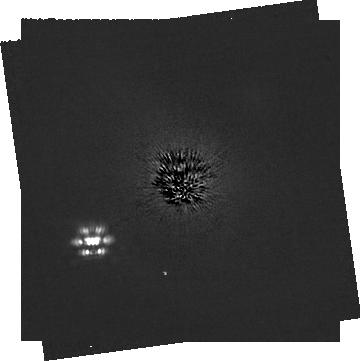
Target: HD-53143. Instrument: NIRCAM/CORON. Filter: F200W+MASKRND. Exposure: 1.5 h. Observation ID: jw03973-c1004_t001_nircam_f200w-maskrnd-sub320a335r

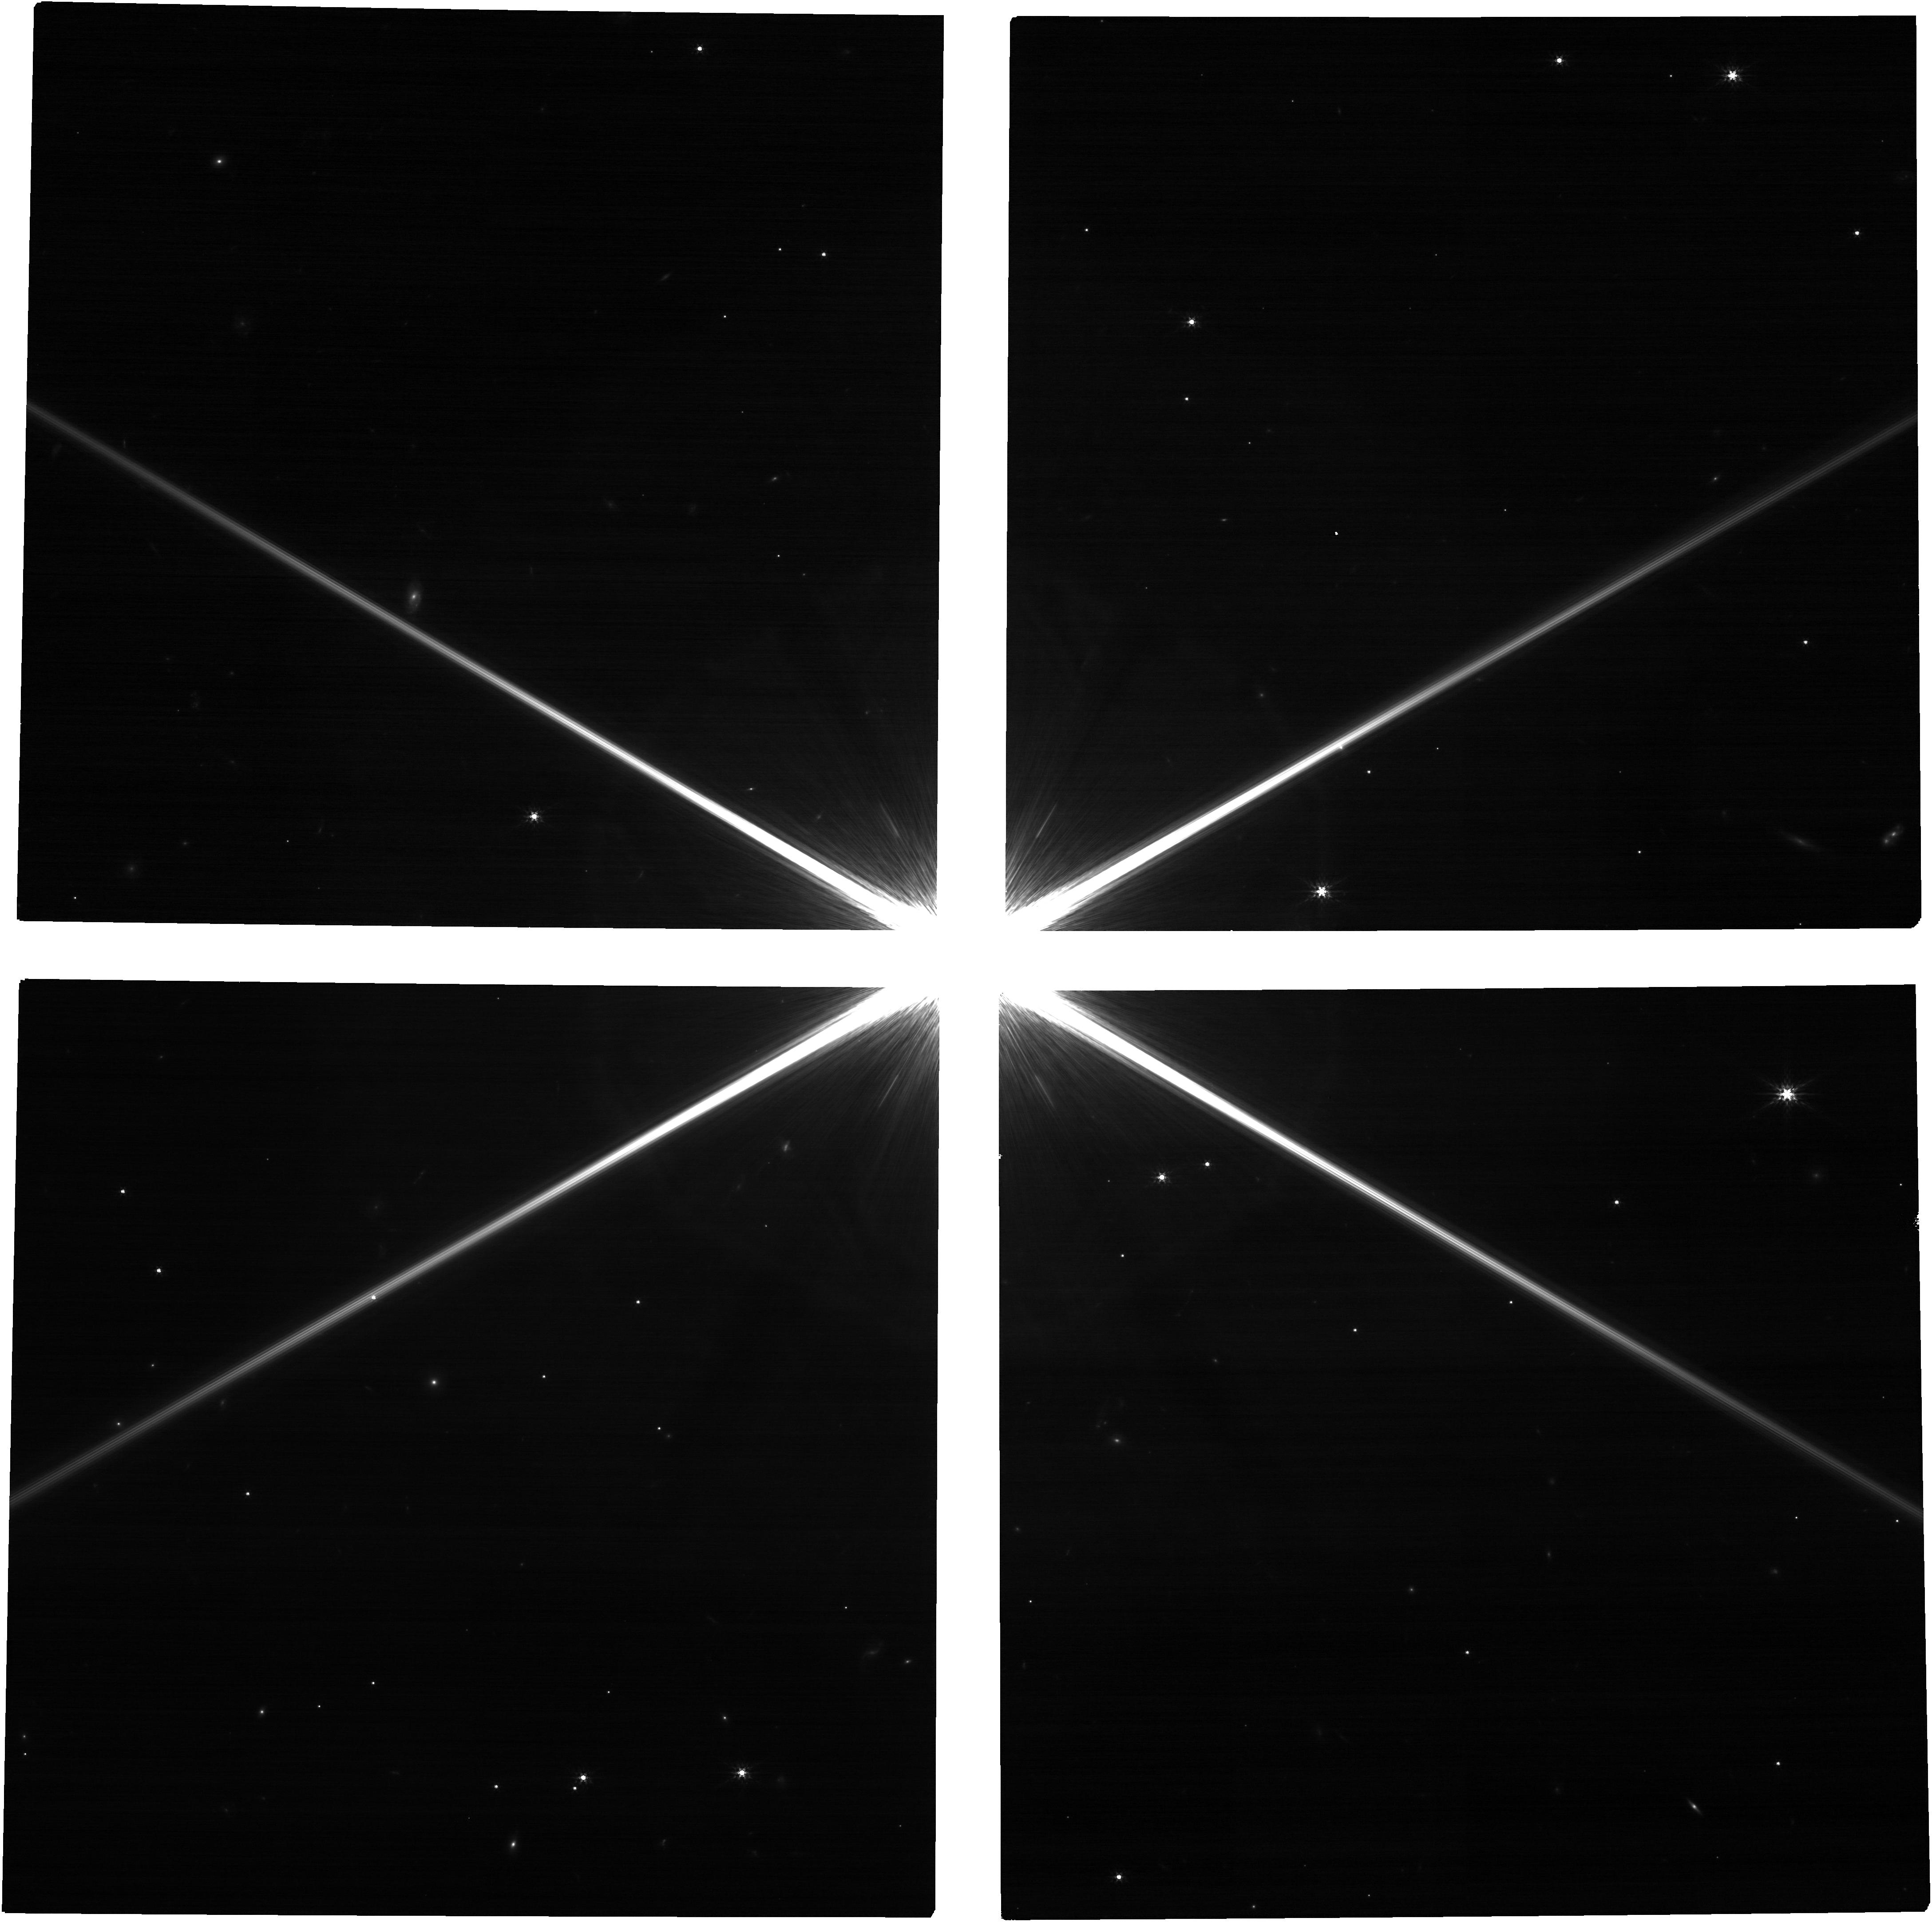
Target: HD-53143. Instrument: NIRCAM. Filter: F200W. Exposure: 27 min. Observation ID: jw03973-o006_t001_nircam_clear-f200w

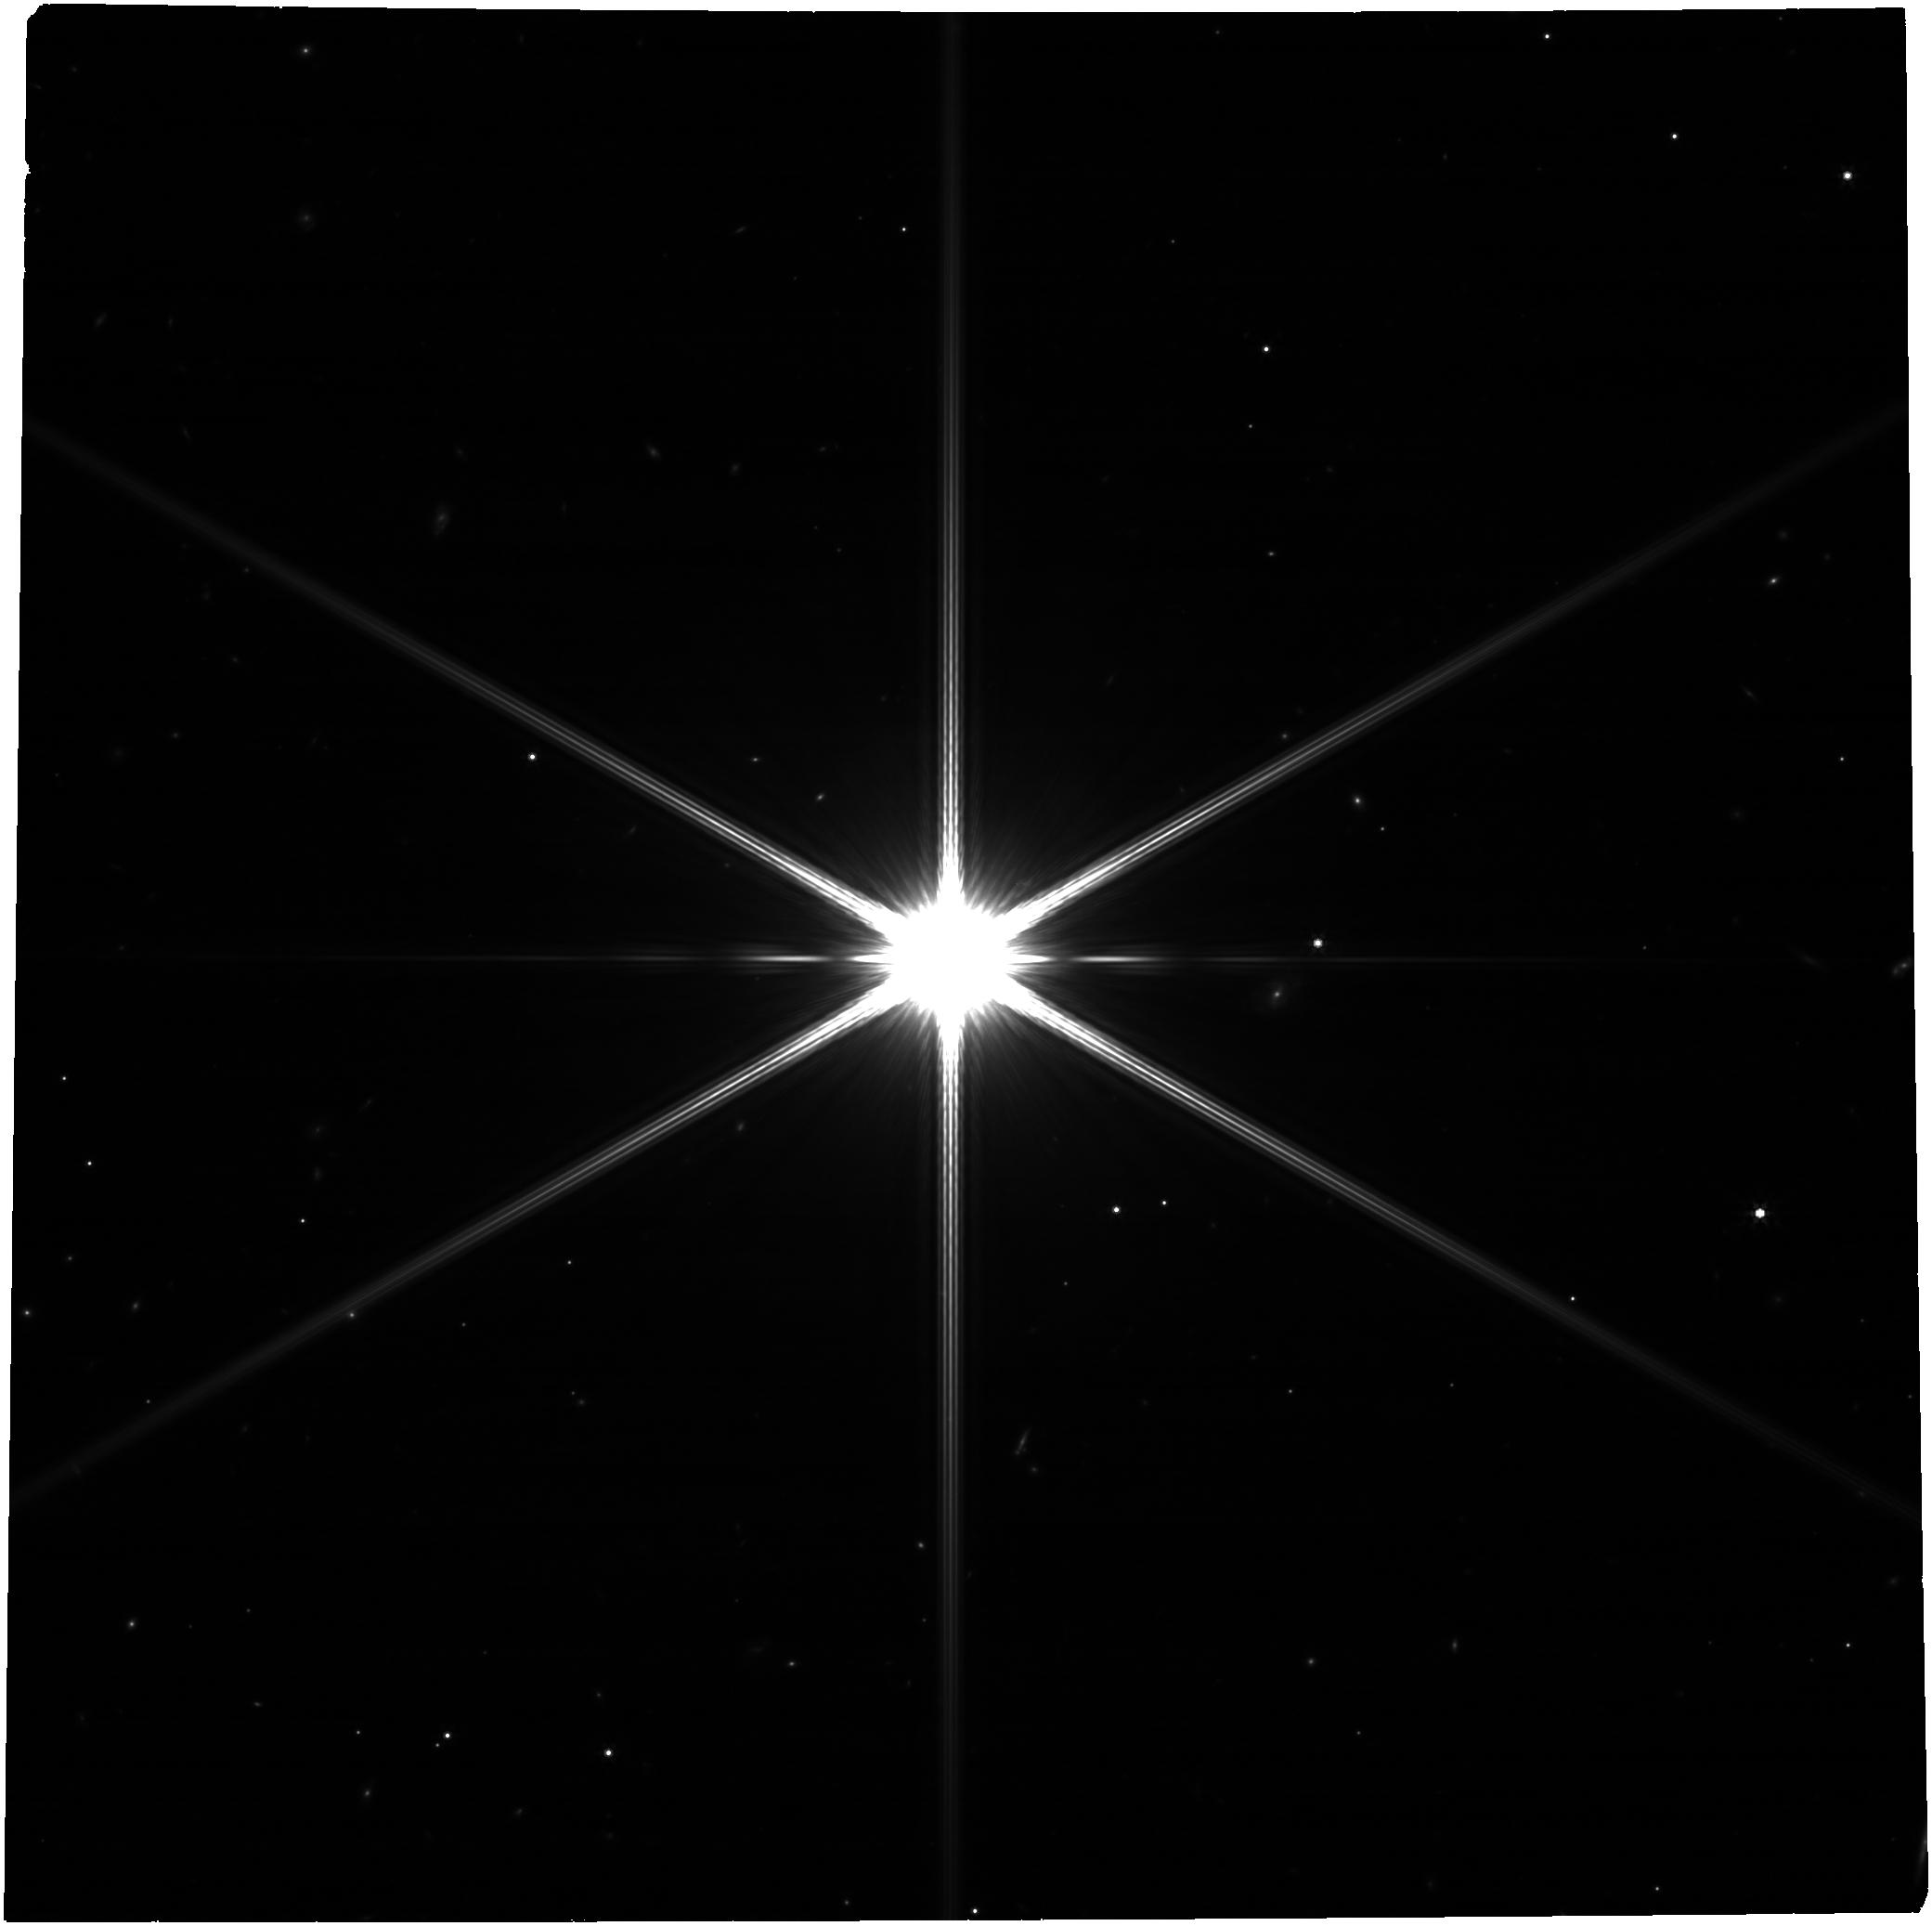
Target: HD-53143. Instrument: NIRCAM. Filter: F444W. Exposure: 27 min. Observation ID: jw03973-o007_t001_nircam_clear-f444w

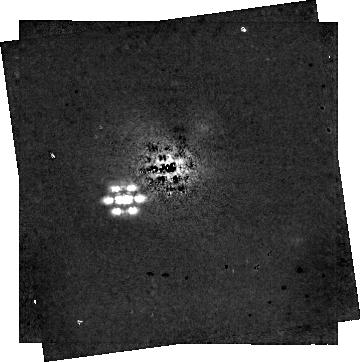
Target: HD-53143. Instrument: NIRCAM/CORON. Filter: F444W+MASKRND. Exposure: 1.5 h. Observation ID: jw03973-c1004_t001_nircam_f444w-maskrnd-sub320a335r

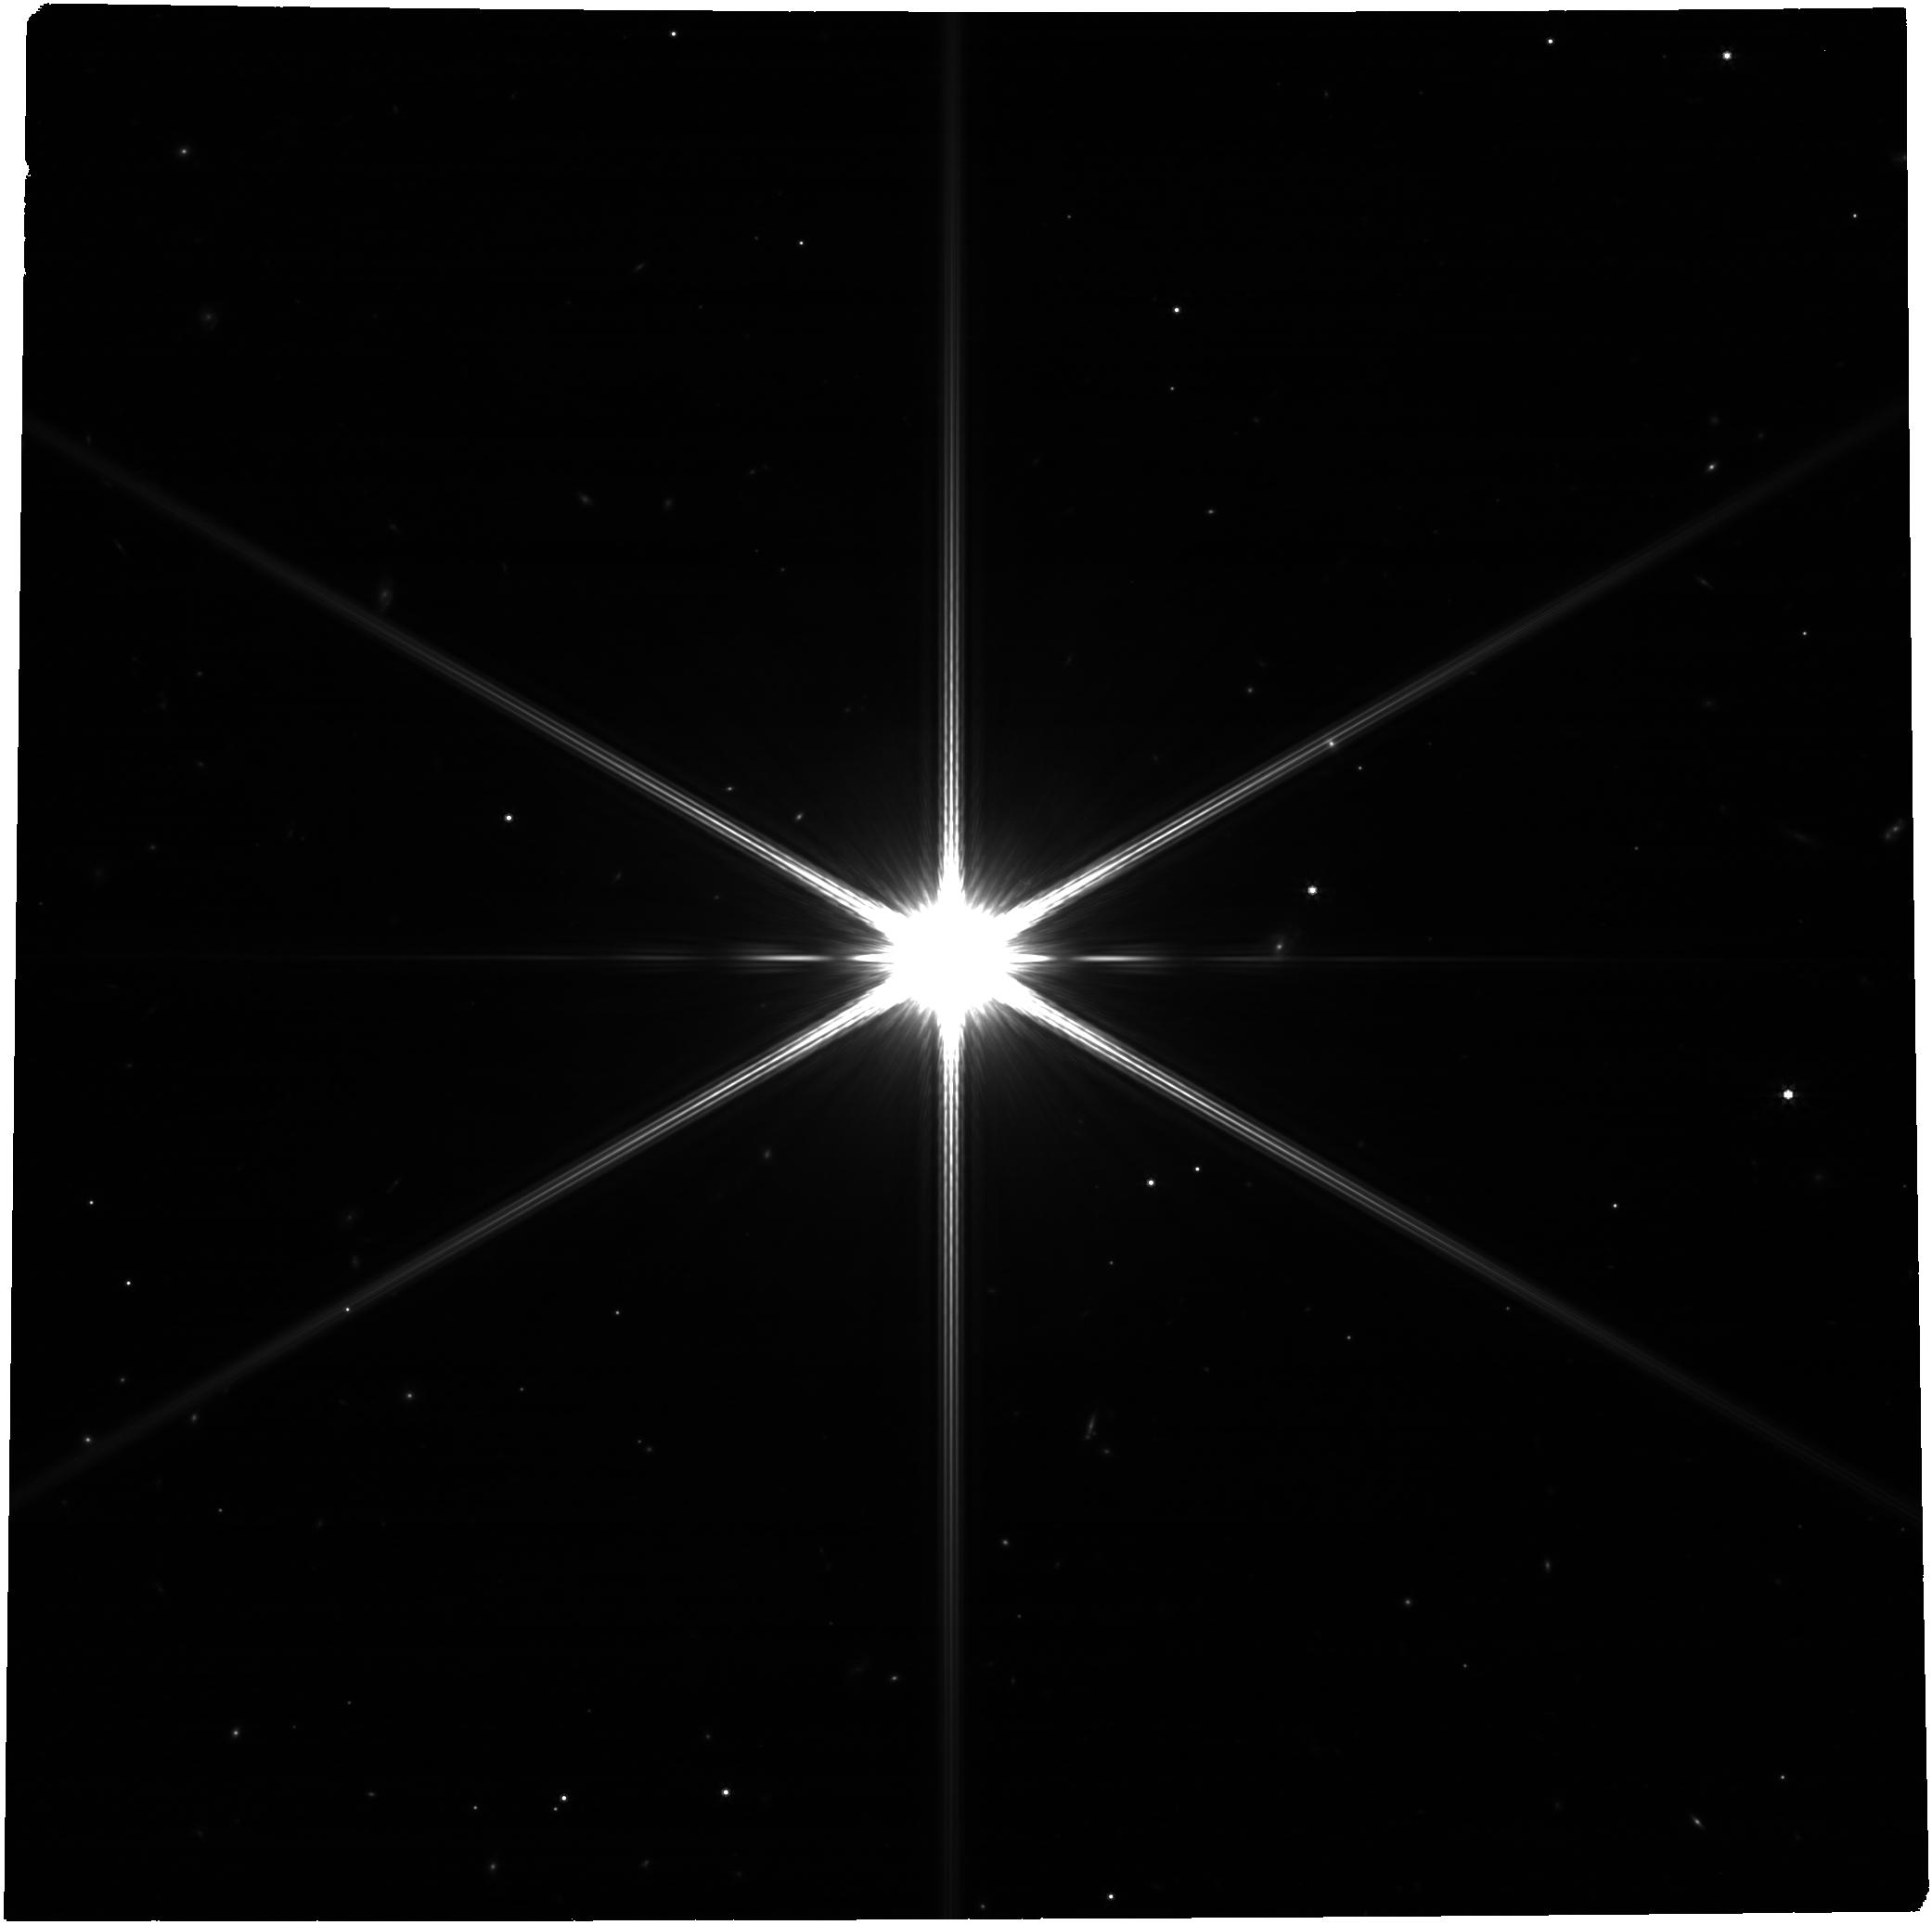
Target: HD-53143. Instrument: NIRCAM. Filter: F444W. Exposure: 27 min. Observation ID: jw03973-o006_t001_nircam_clear-f444w

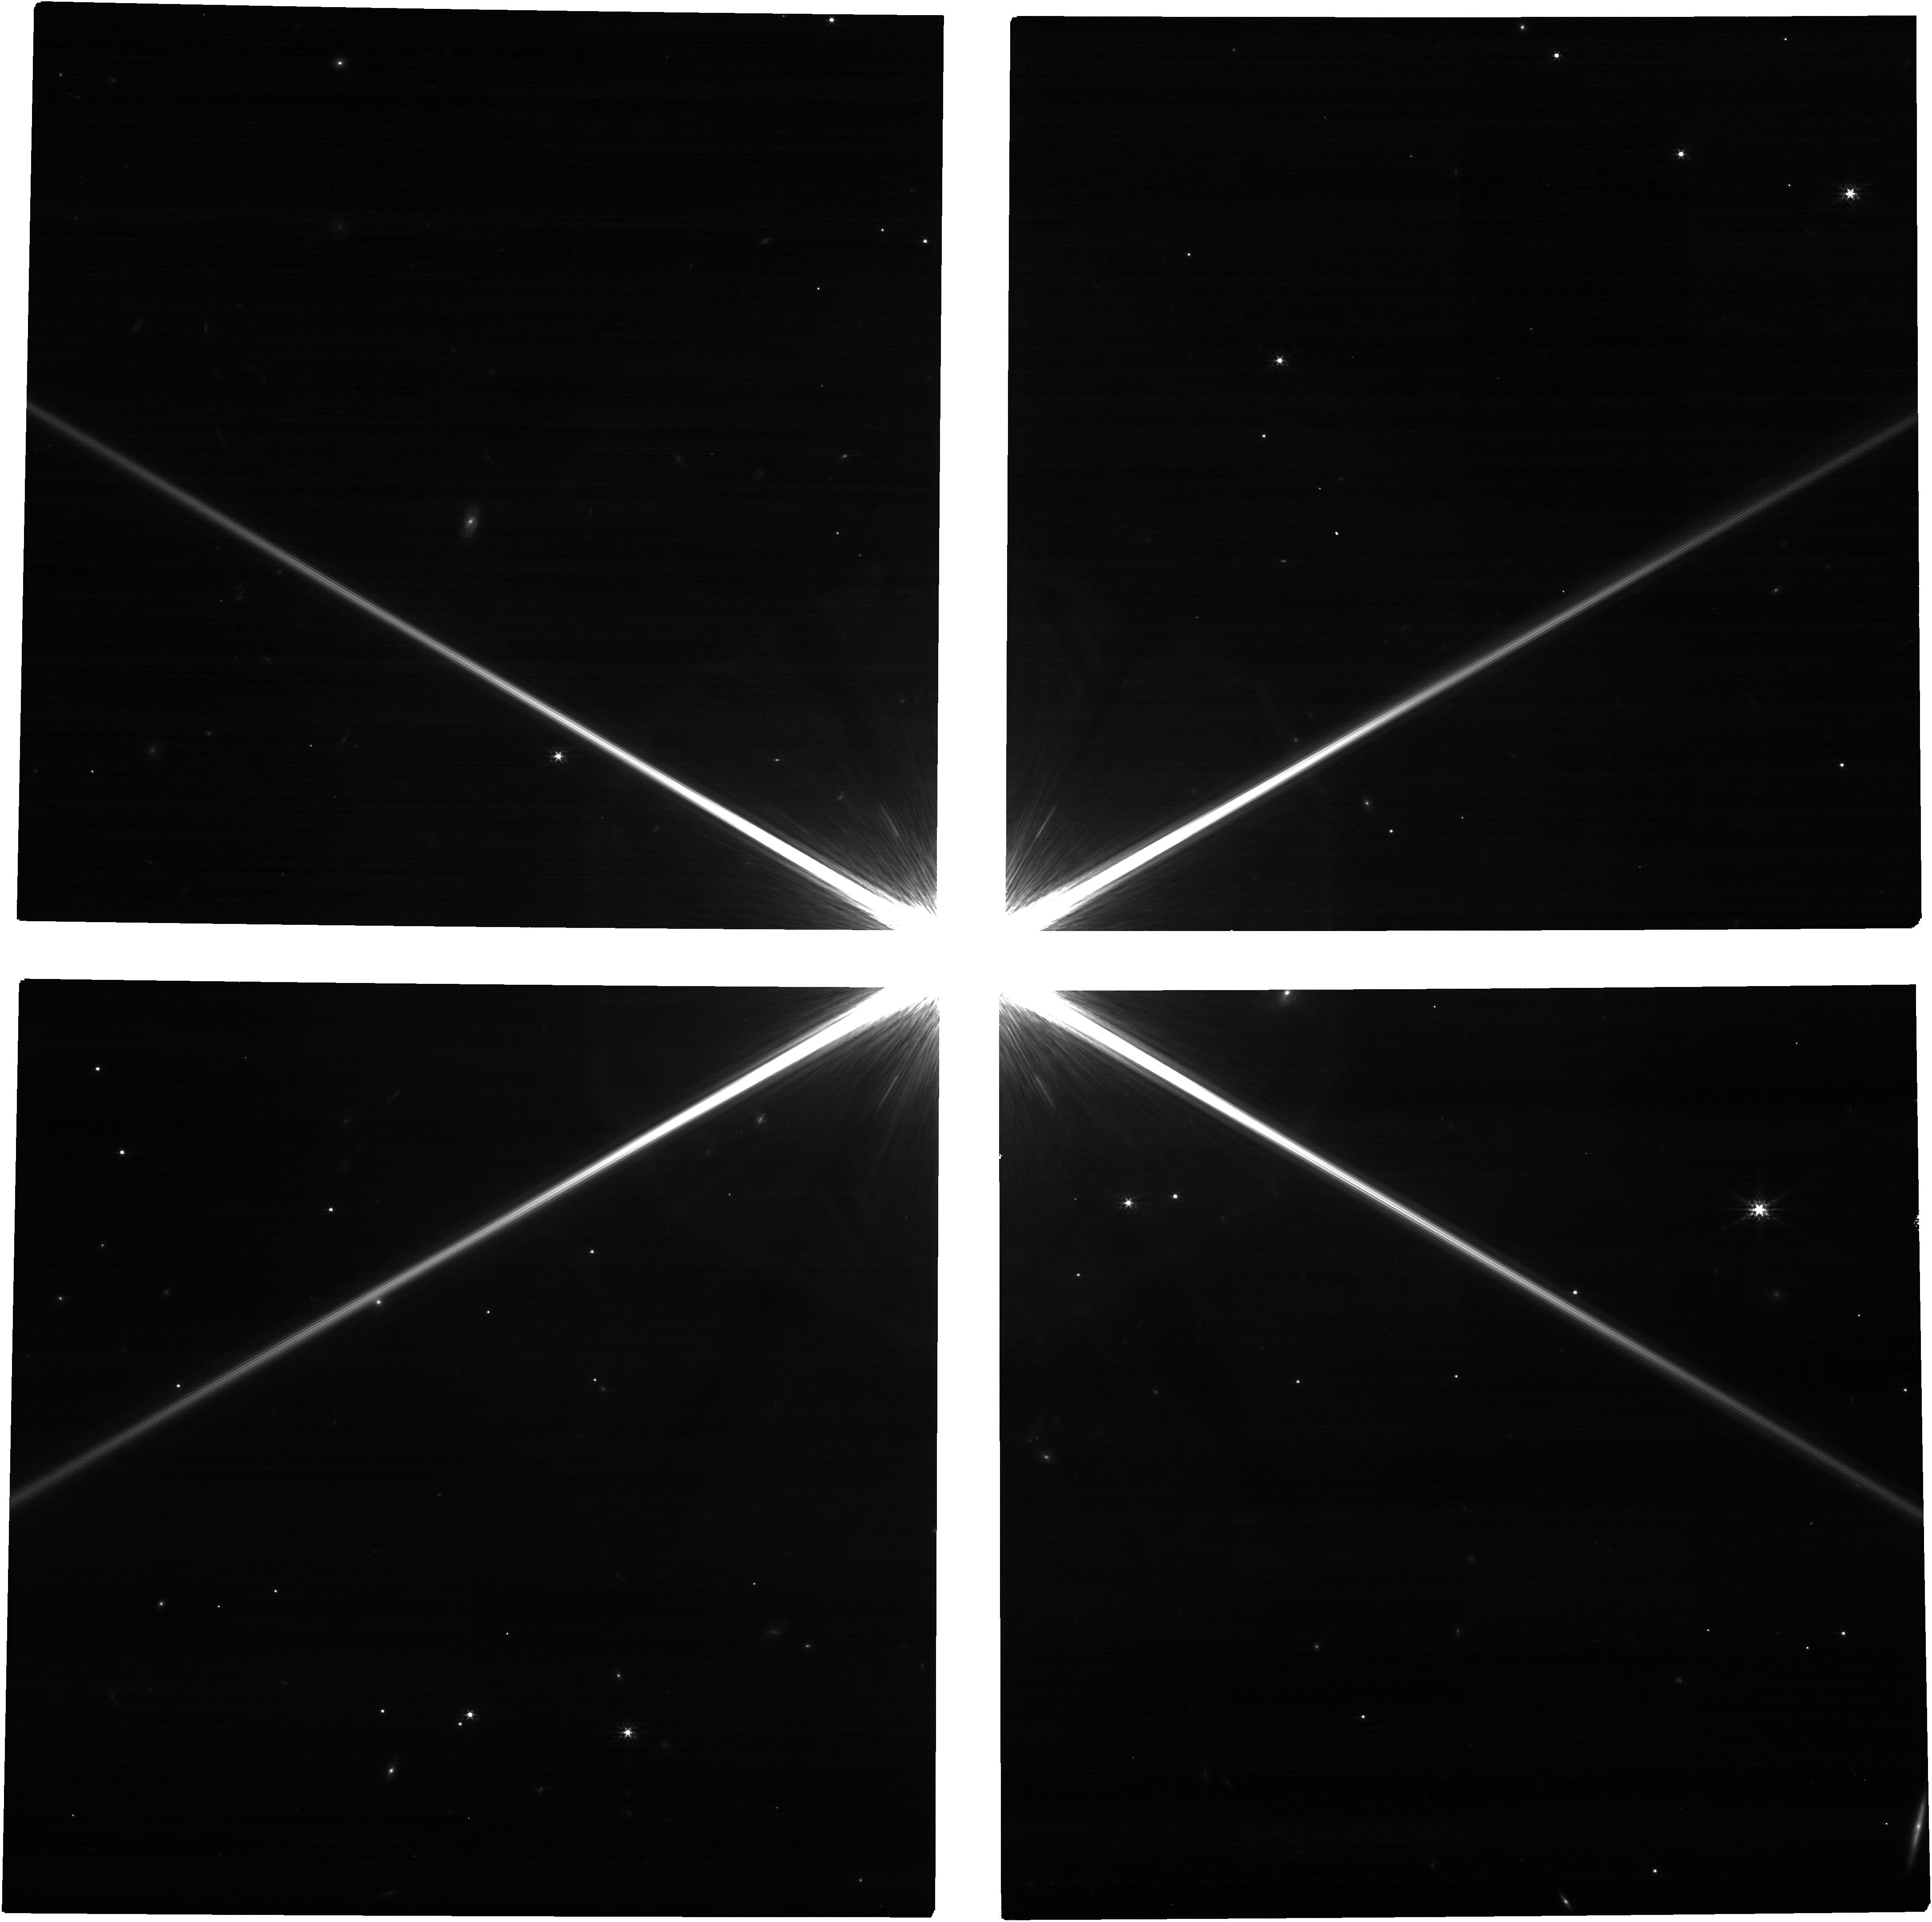
Target: HD-53143. Instrument: NIRCAM. Filter: F200W. Exposure: 27 min. Observation ID: jw03973-o007_t001_nircam_clear-f200w

Using planets to dynamically weigh a debris disc for the first time (PI: Pearce, Tim)

Debris discs (like our Kuiper Belt) are a fundamental component of planetary systems, detected around 20 % of main-sequence stars. They yield powerful insights into planetary system architecture, formation and evolution, but a major issue limits their effectiveness as probes of planetary systems: debris-disc masses are unknown. We aim to dynamically measure an extrasolar debris disc's mass for the first time. We would use JWST to search for planets in the specific system HD 53143, which hosts a narrow debris disc that is the most eccentric known. This makes it highly sensitive to planet-debris interactions. There is considerable evidence that at least one planet is present, and constraining its parameters would let us dynamically measure the debris-disc mass (which must be high enough for self-gravity to maintain the disc shape in the face of planetary perturbations). We ask for NIRCam imaging of the system, which would be sensitive to planets down to sub-Jupiter mass. A planet detection, combined with our novel interaction theory, would constrain the debris disc to be at least 10 to 100 Earth masses (a major advance, since extrasolar debris-disc masses are currently only constrained to be between 0.1 and 1000 Earth masses). Even a non-detection would be beneficial, as it would be combined with existing proper-motion-anomaly, SPHERE and RV data to bound the planet properties and still constrain the disc mass. The result would greatly aid debris and system-formation science, and put our Solar System into context. In addition, this programme offers the opportunity to detect and characterise a ~1 Gyr old exoplanet for the first time.